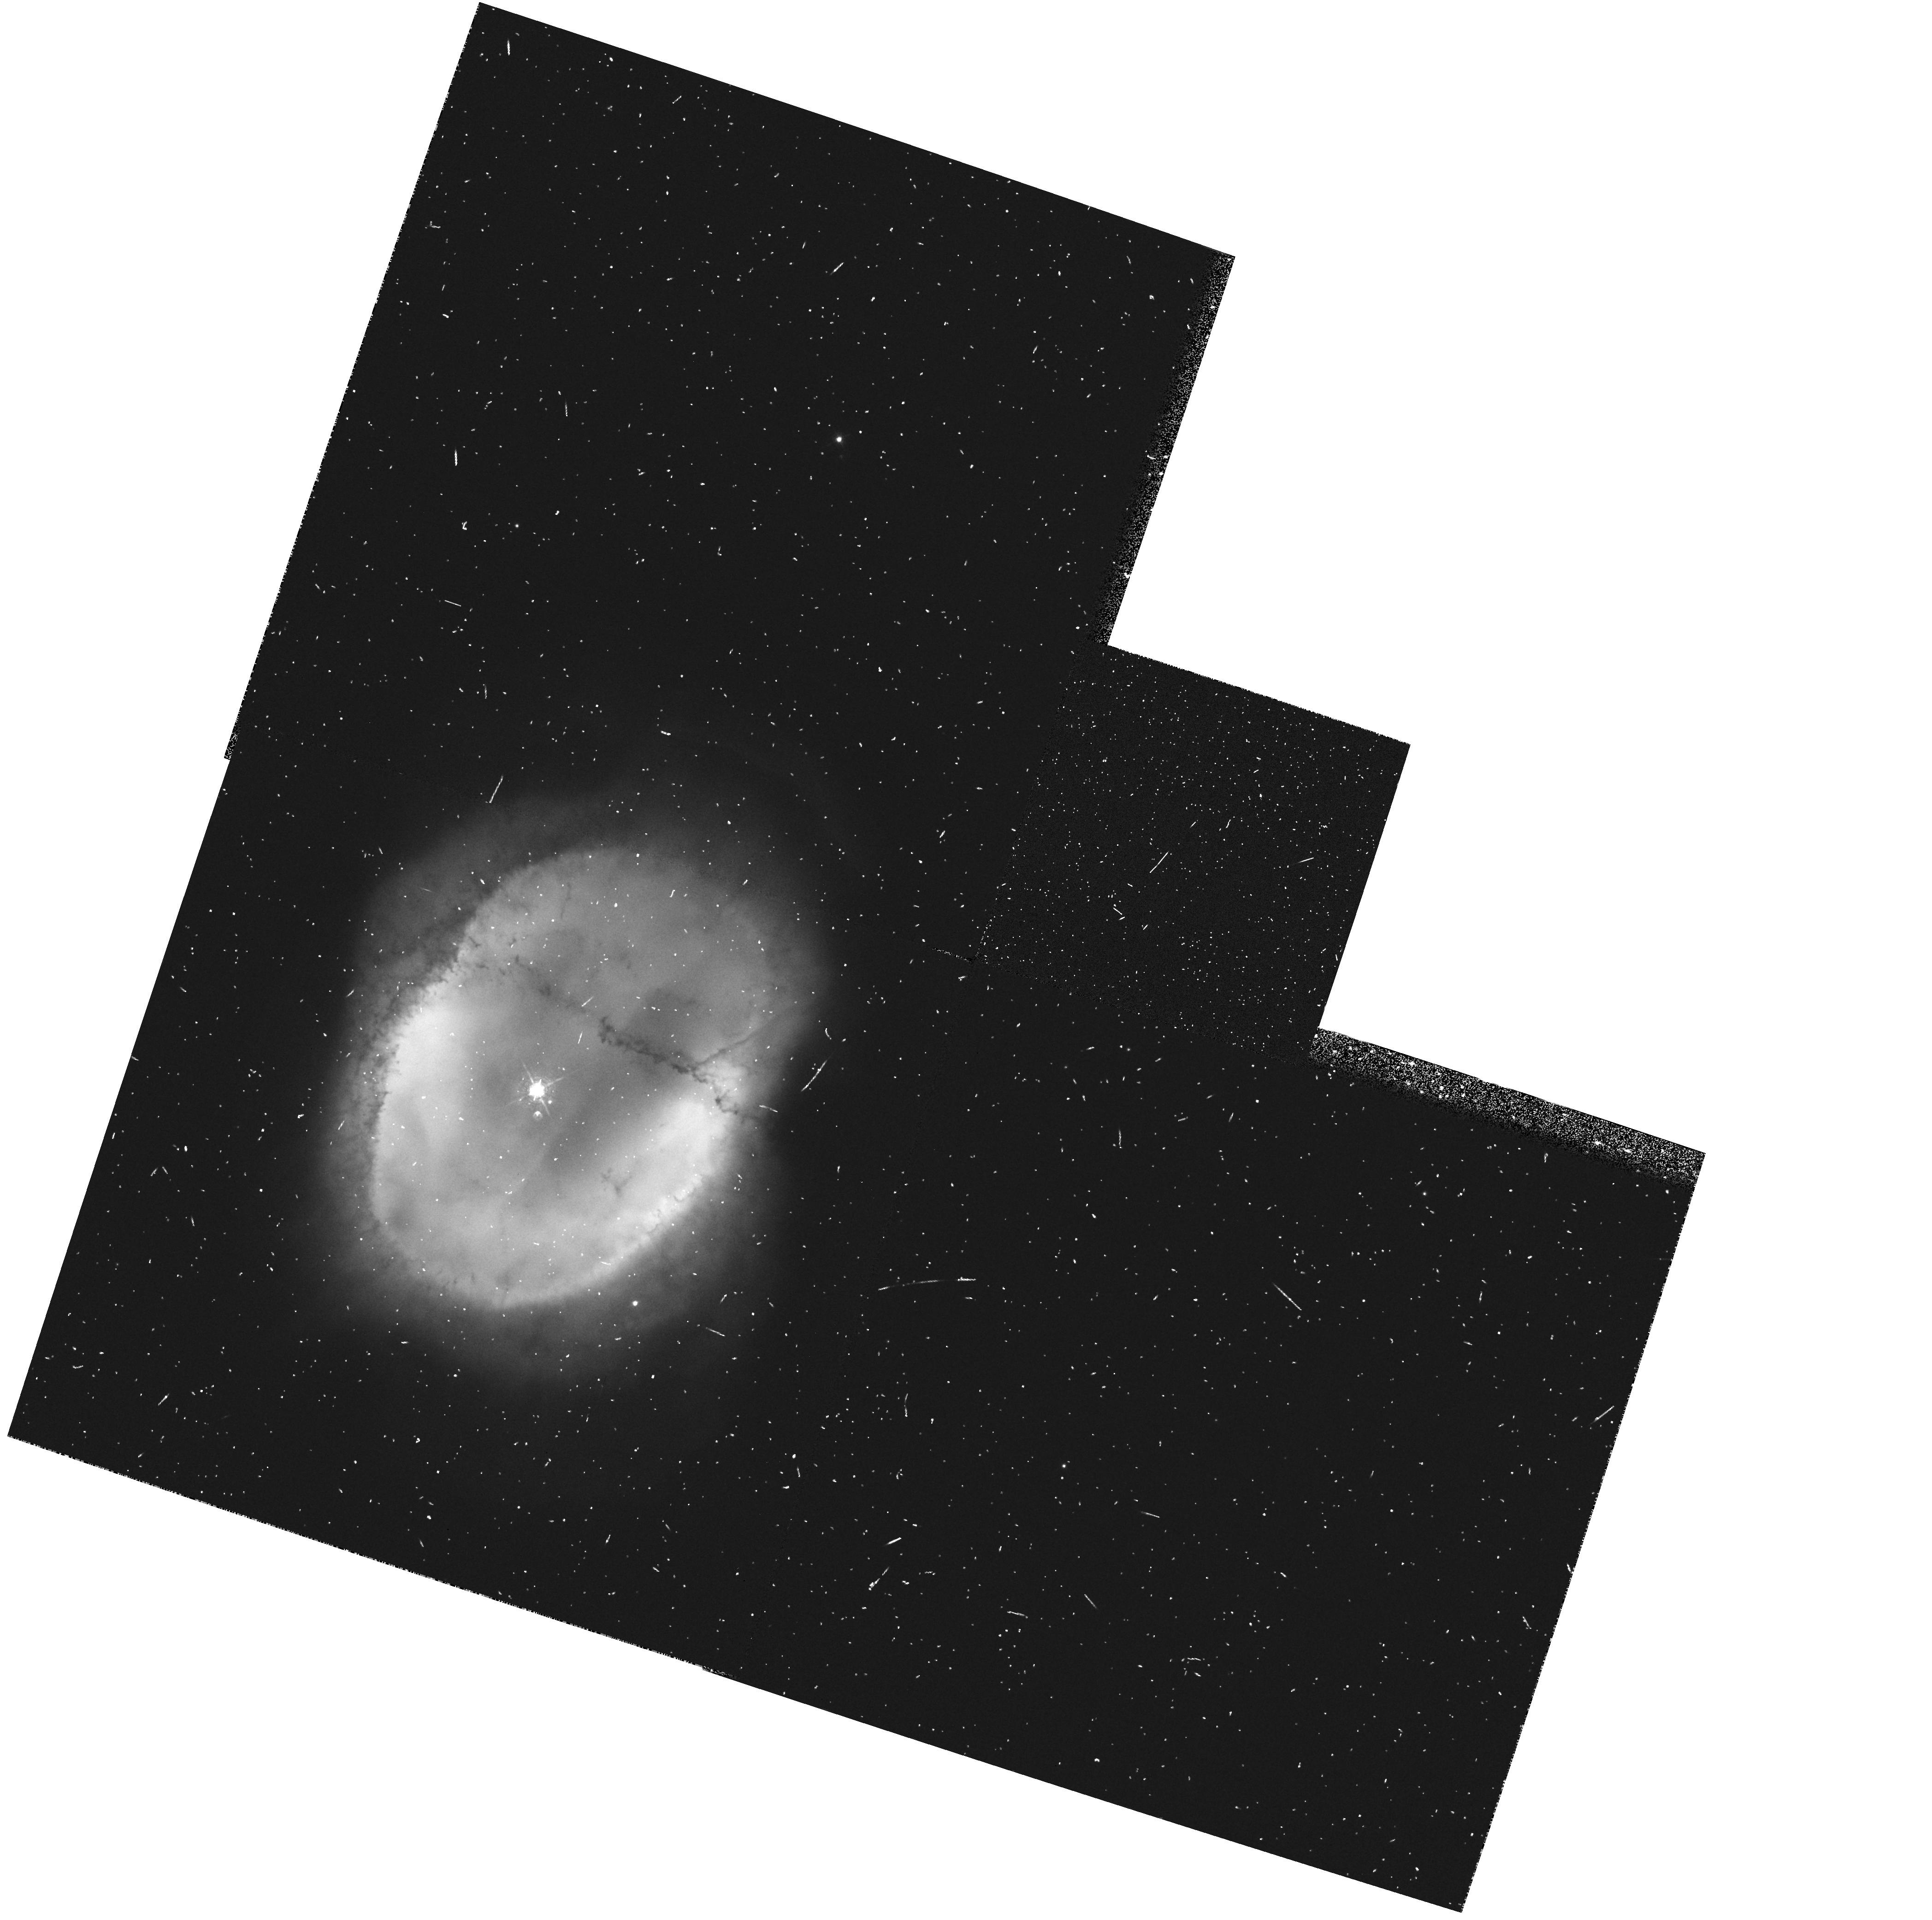
Target: NGC3132. Instrument: WFPC2/PC. Filter: F502N. Exposure: 7 min. Observation ID: hst_6221_02_wfpc2_pc_f502n_u2rc02

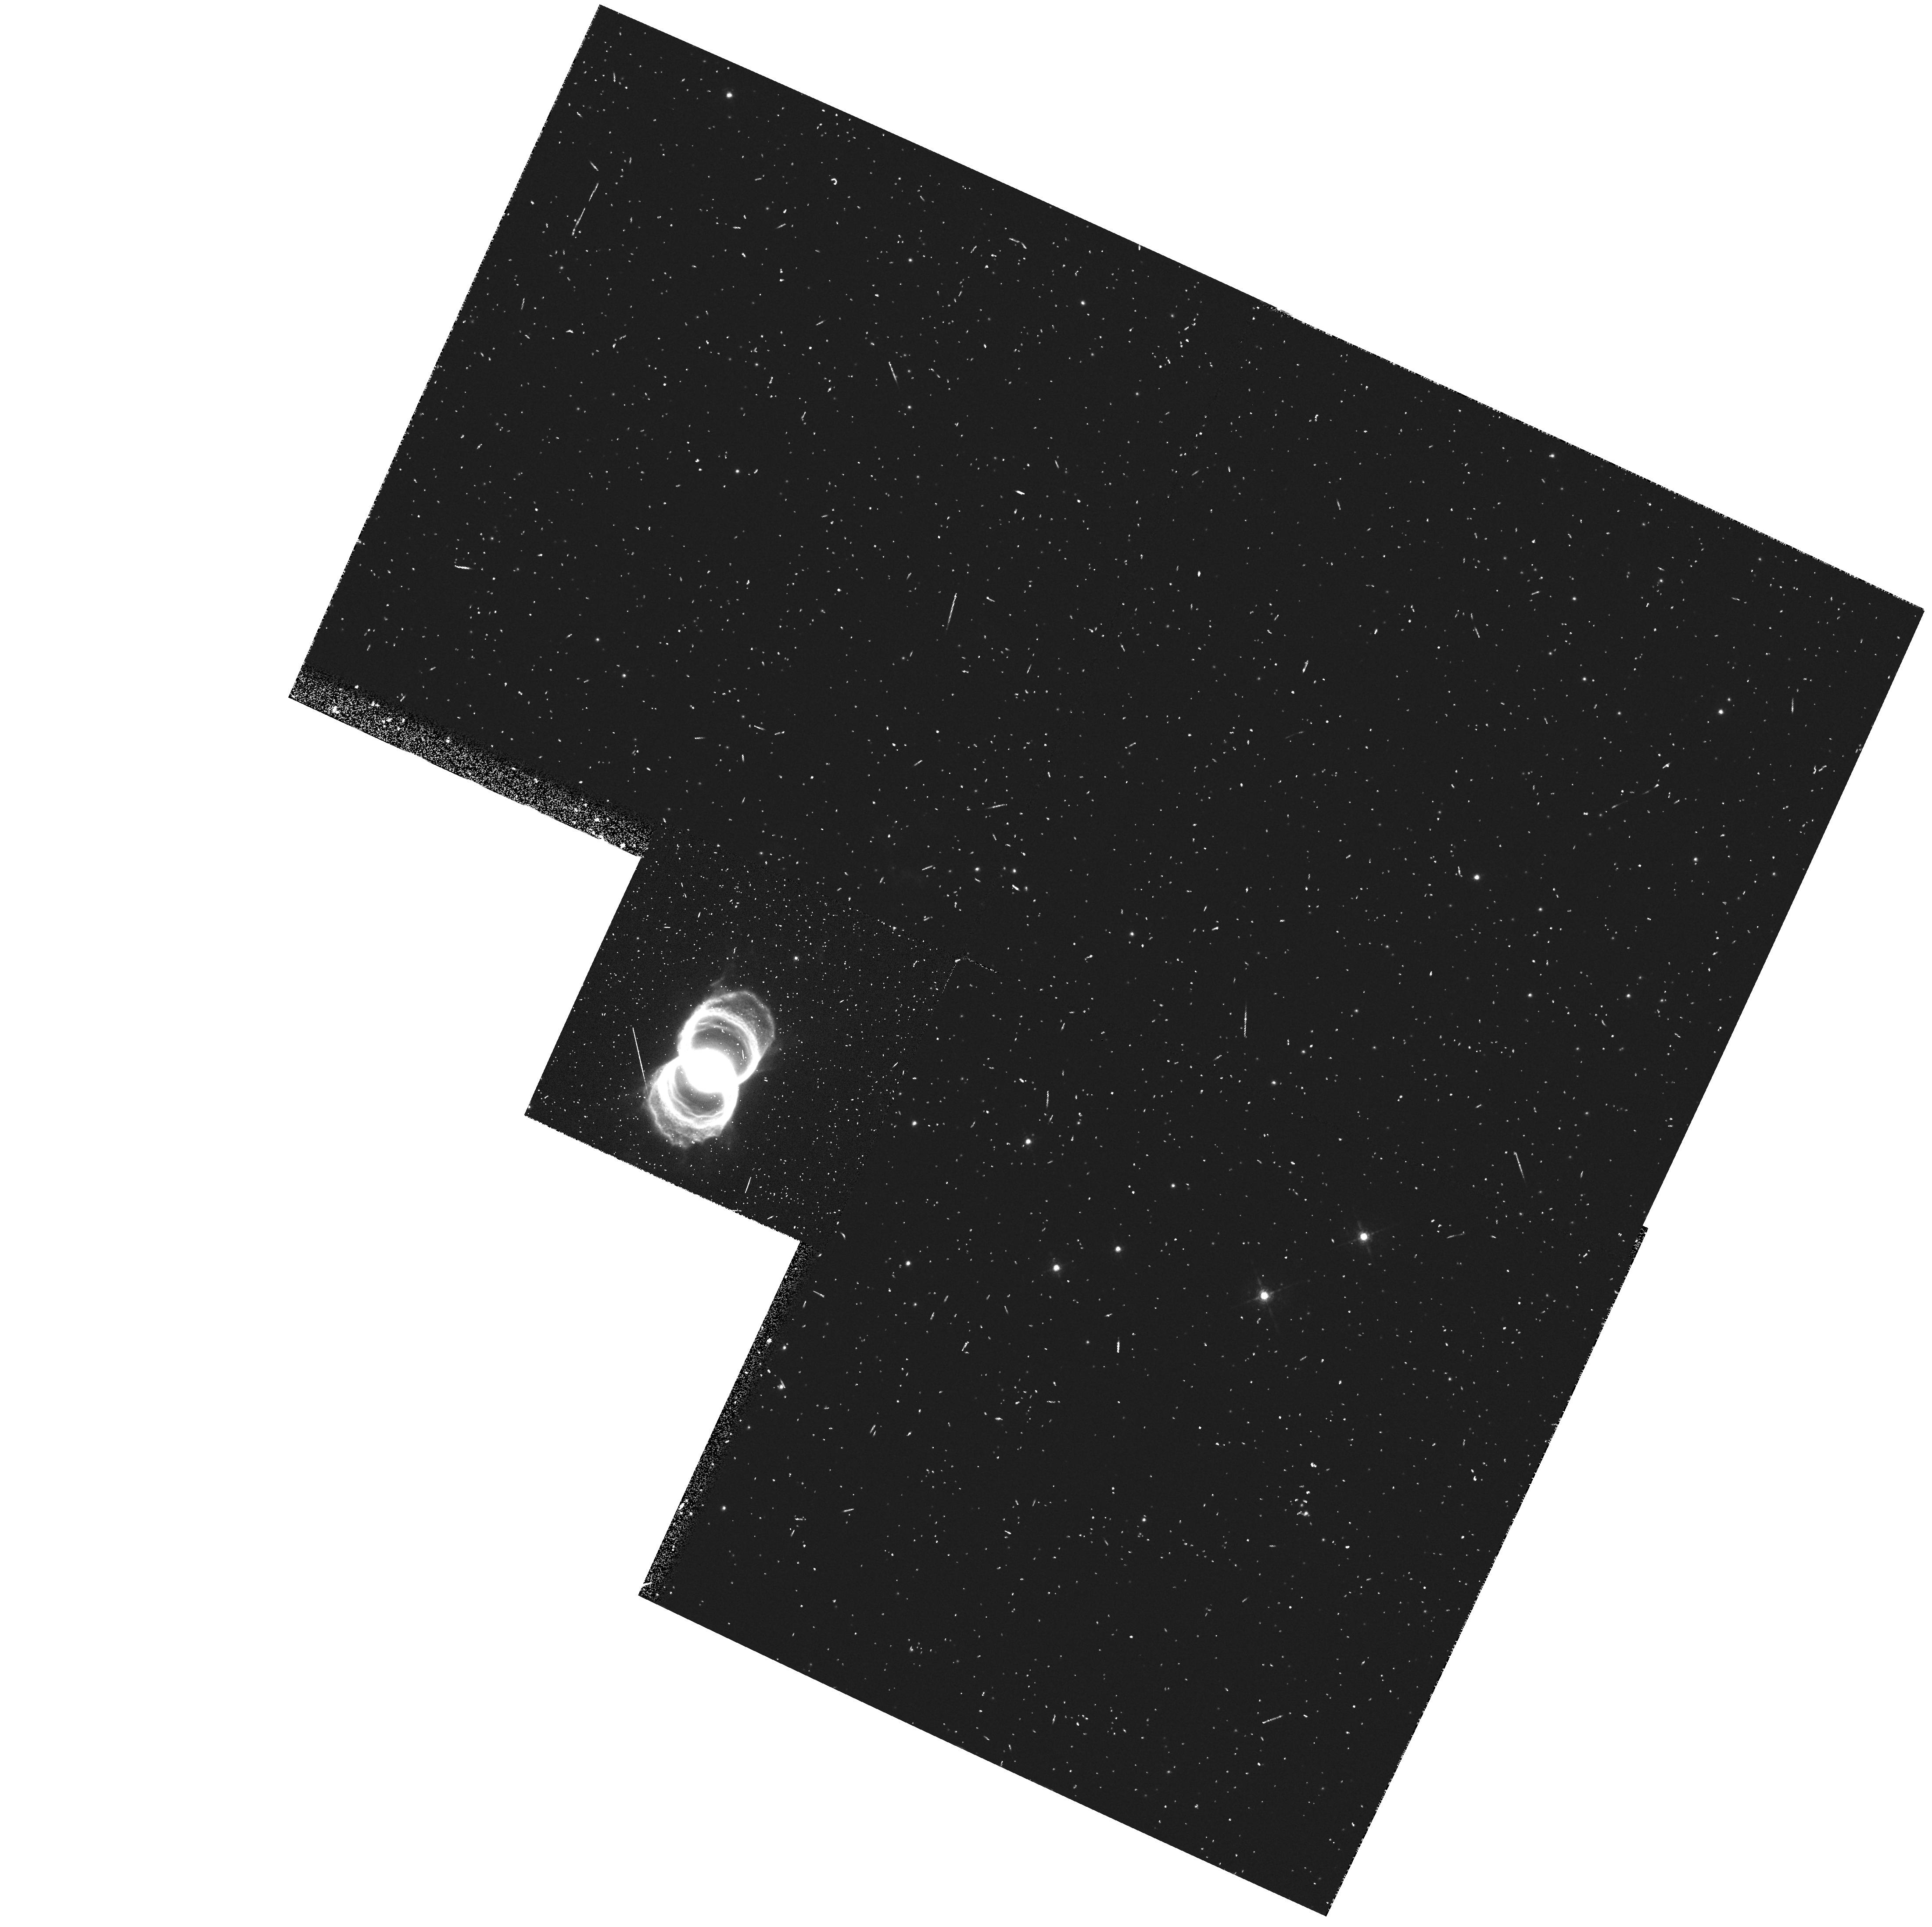
Target: MYCN18. Instrument: WFPC2/PC. Filter: F656N. Exposure: 10 min. Observation ID: hst_6221_01_wfpc2_pc_f656n_u2rc01

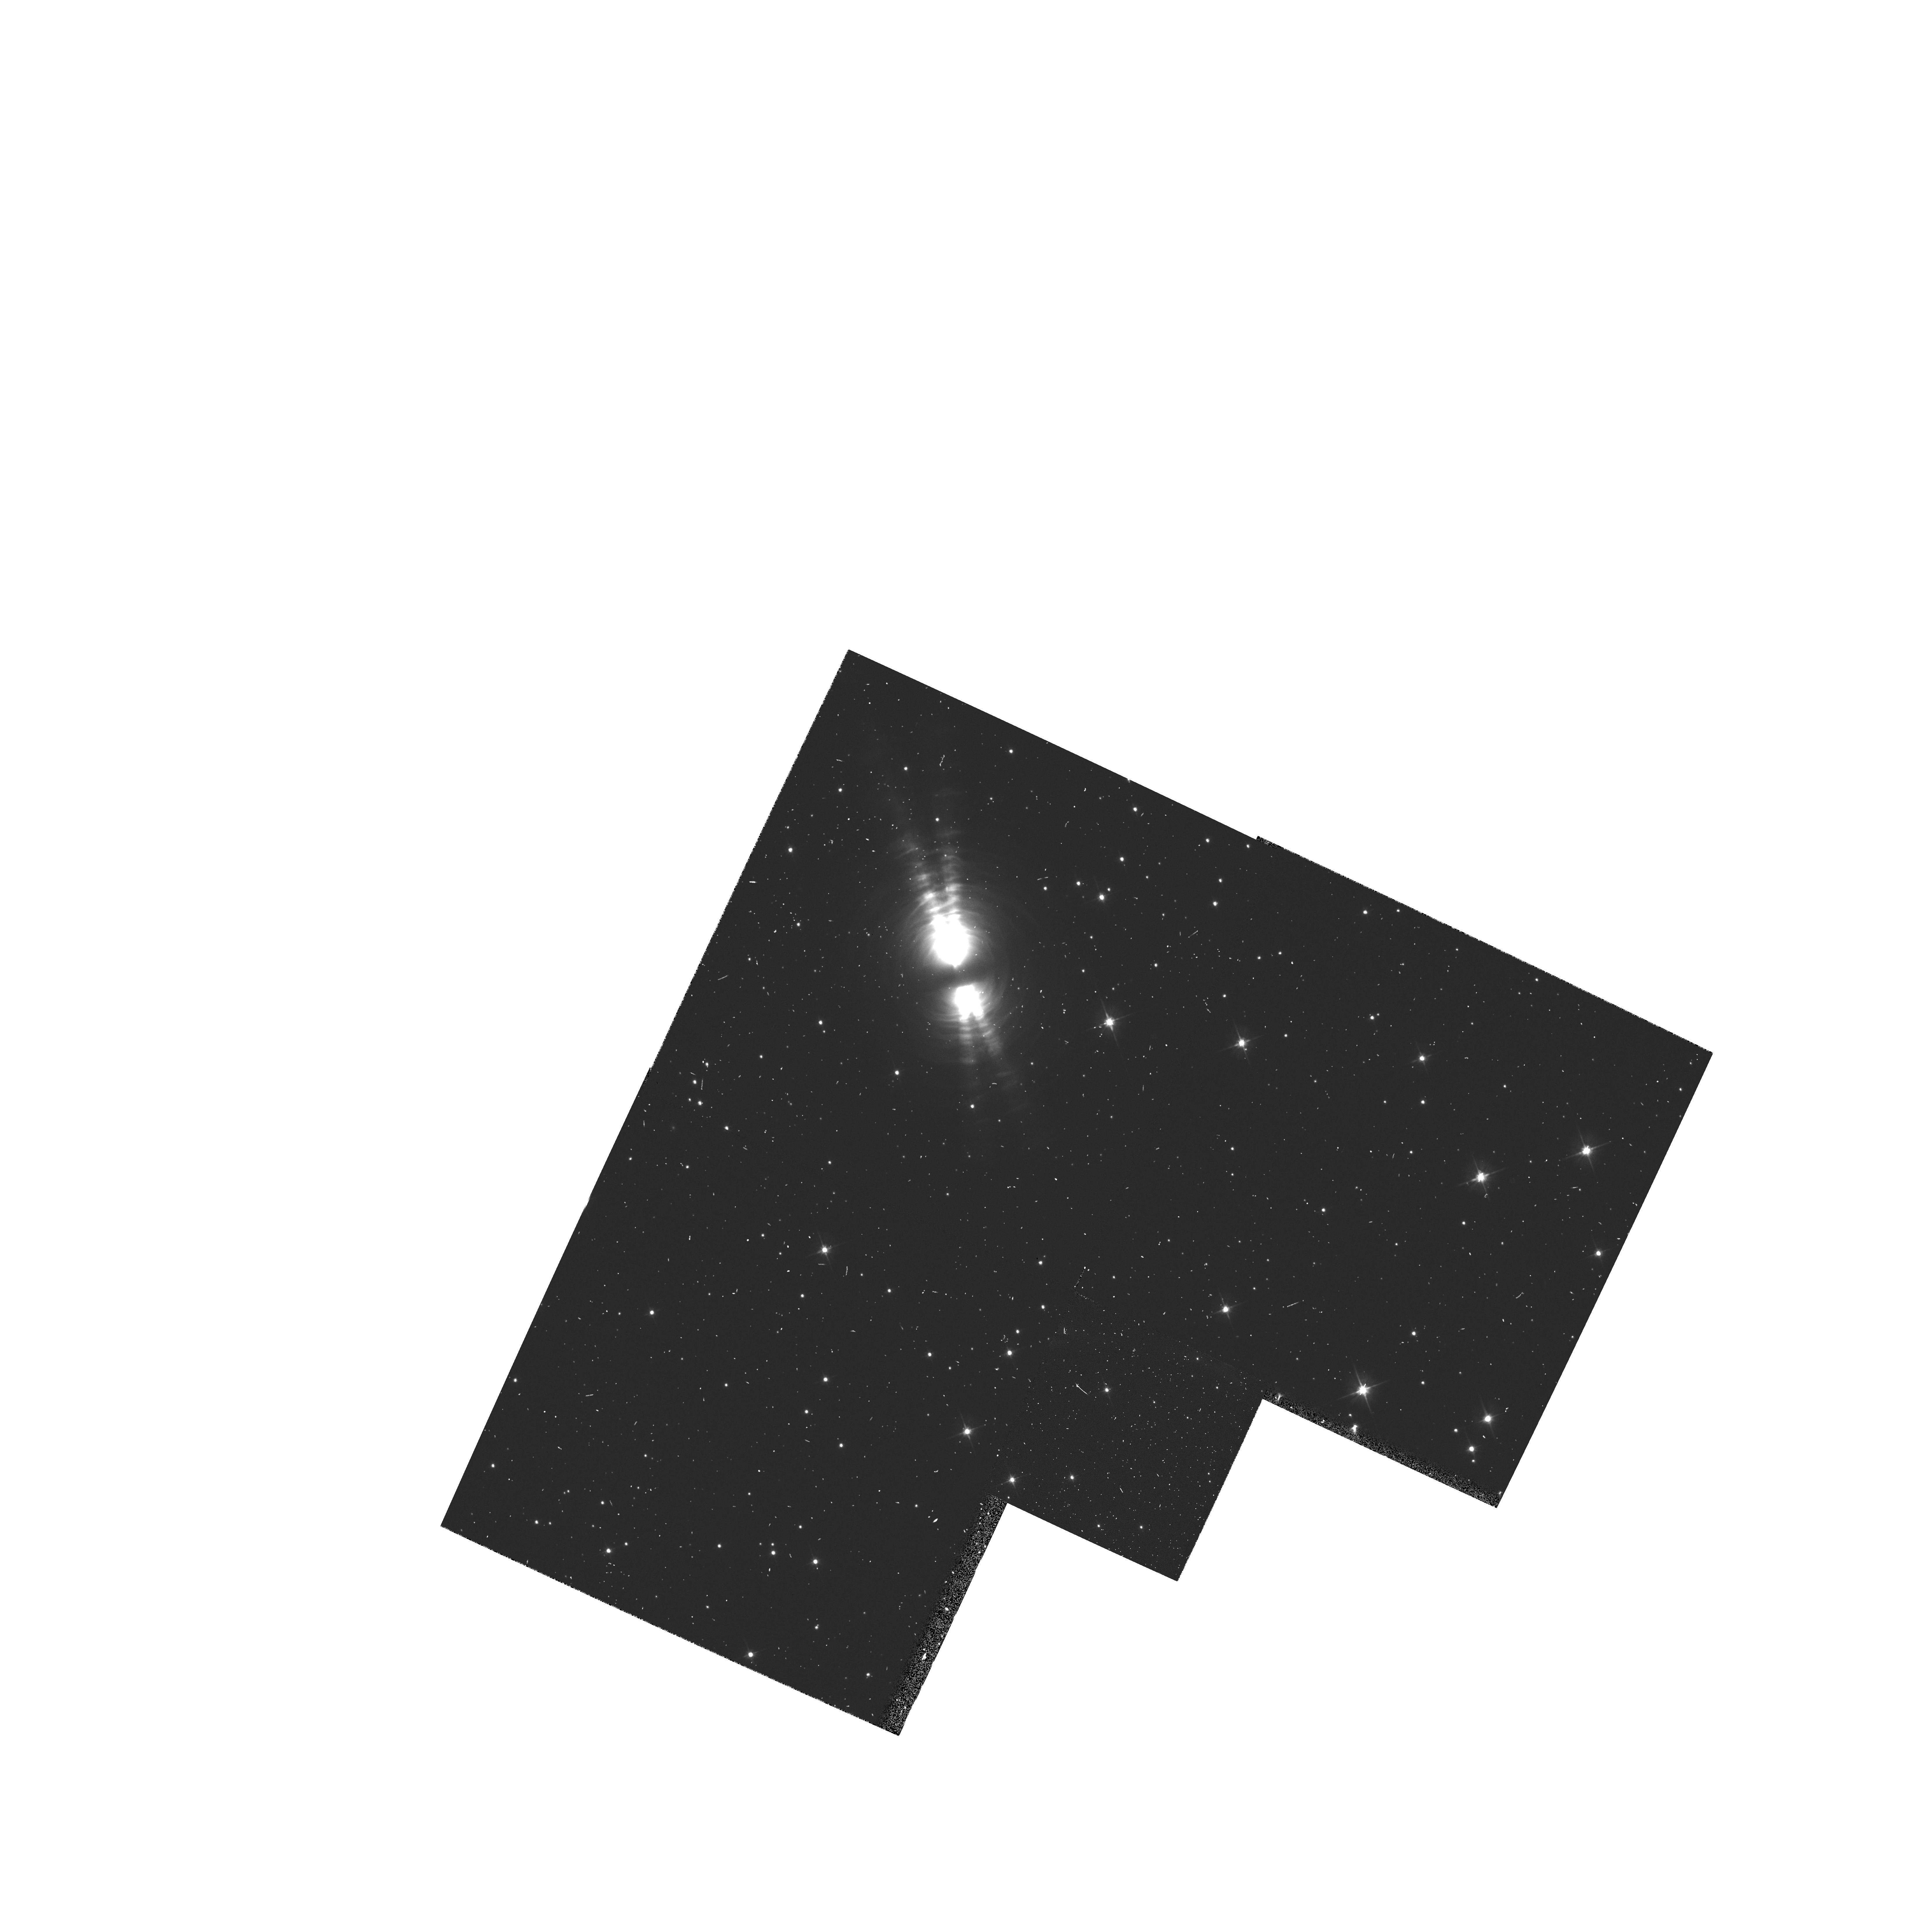
Target: CRL2688. Instrument: WFPC2/PC. Filter: F606W. Exposure: 4 min. Observation ID: hst_6221_03_wfpc2_pc_f606w_u2rc03

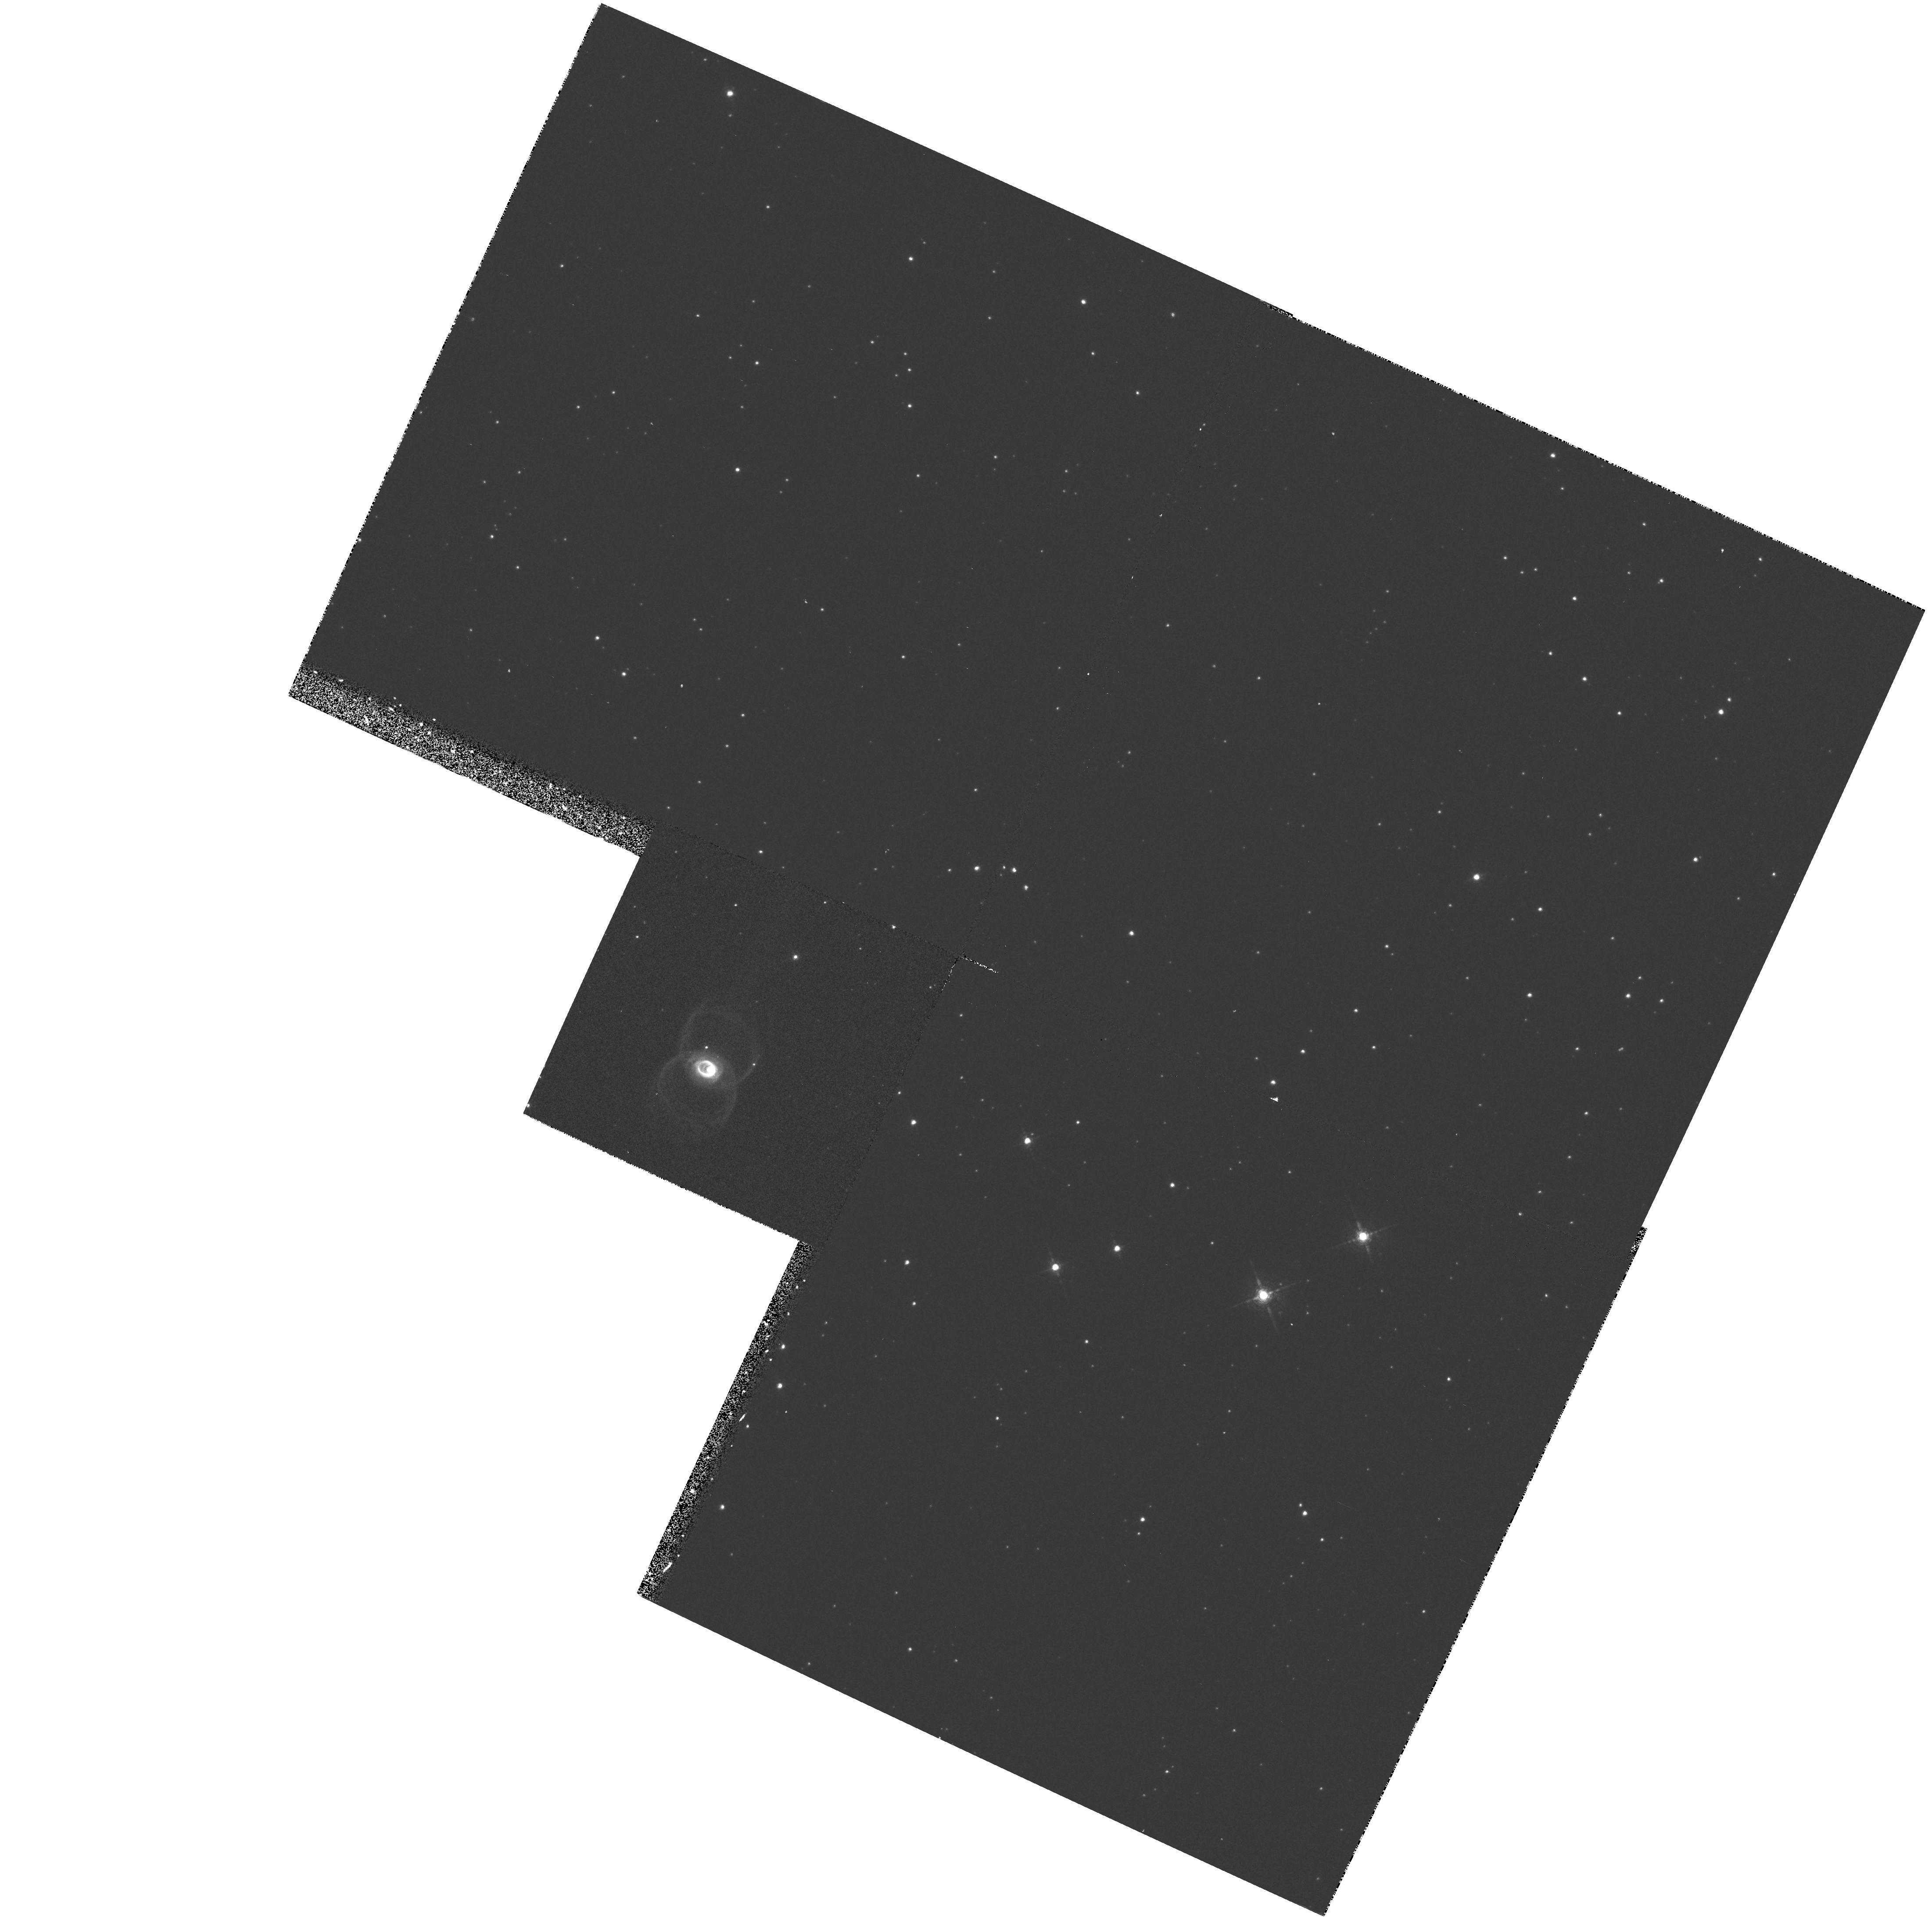
Target: MYCN18. Instrument: WFPC2/PC. Filter: F631N. Exposure: 12 min. Observation ID: hst_6221_01_wfpc2_pc_f631n_u2rc01

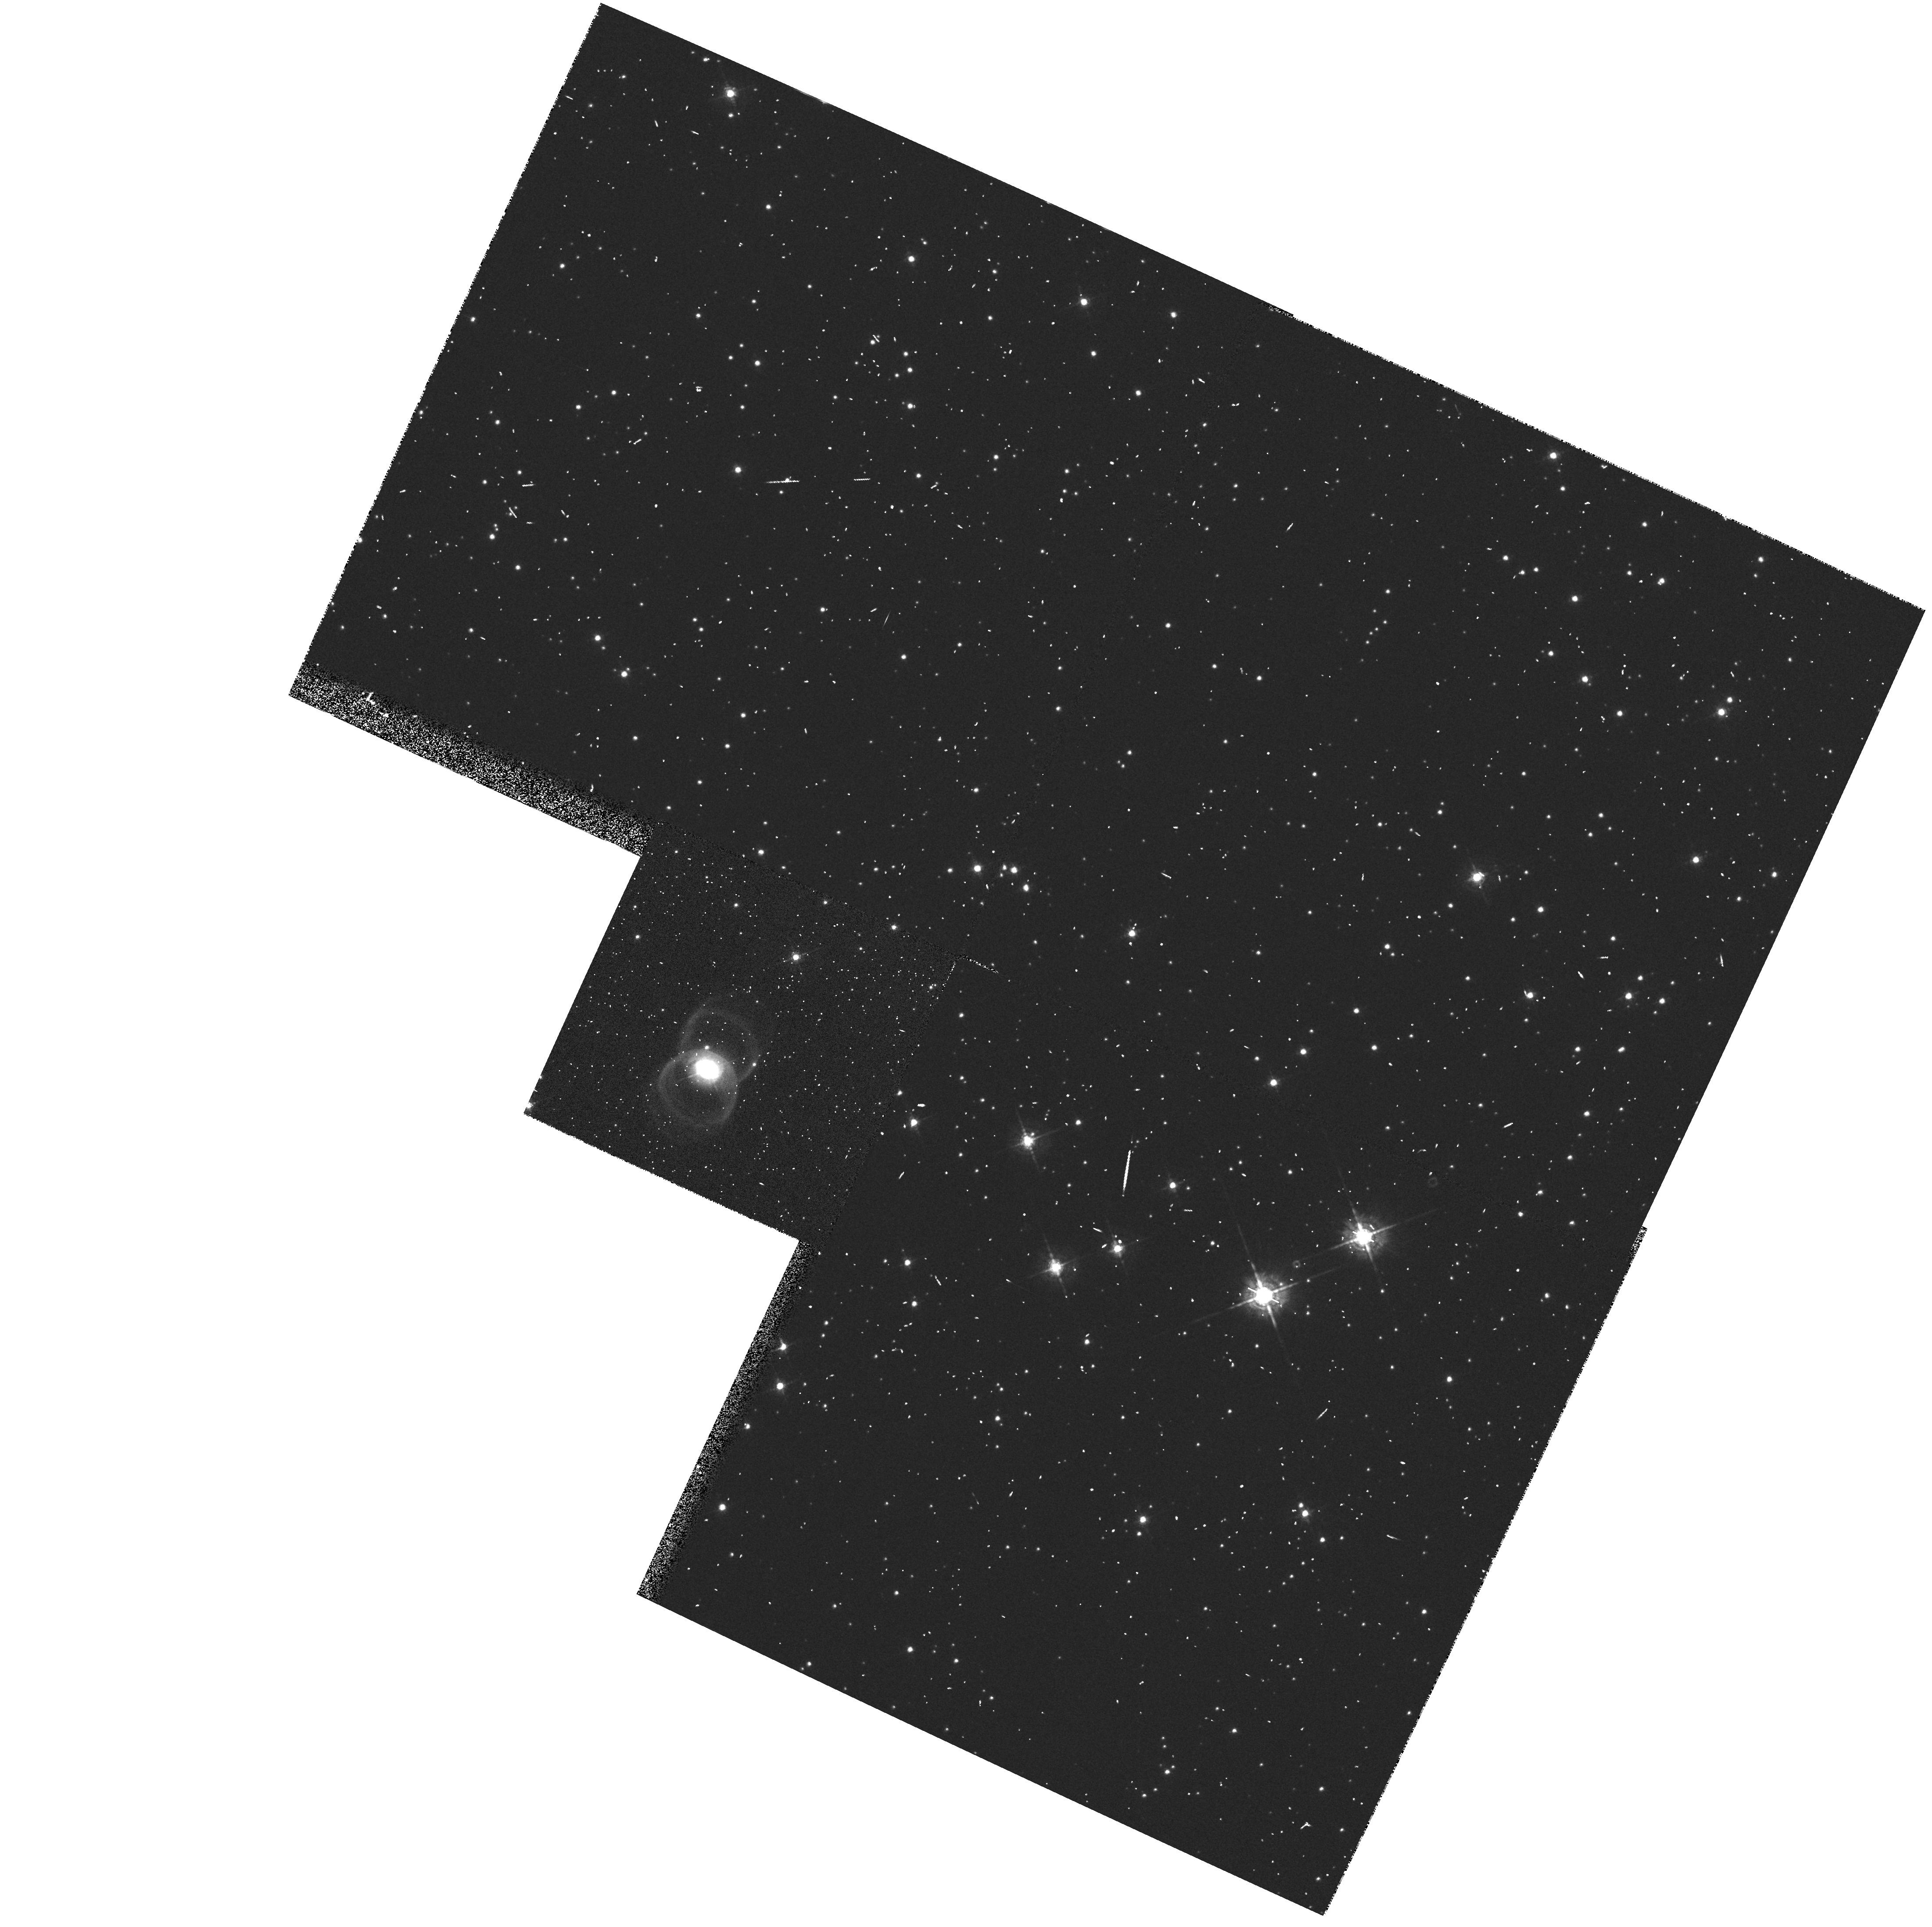
Target: MYCN18. Instrument: WFPC2/PC. Filter: F547M. Exposure: 3 min. Observation ID: hst_6221_01_wfpc2_pc_f547m_u2rc01

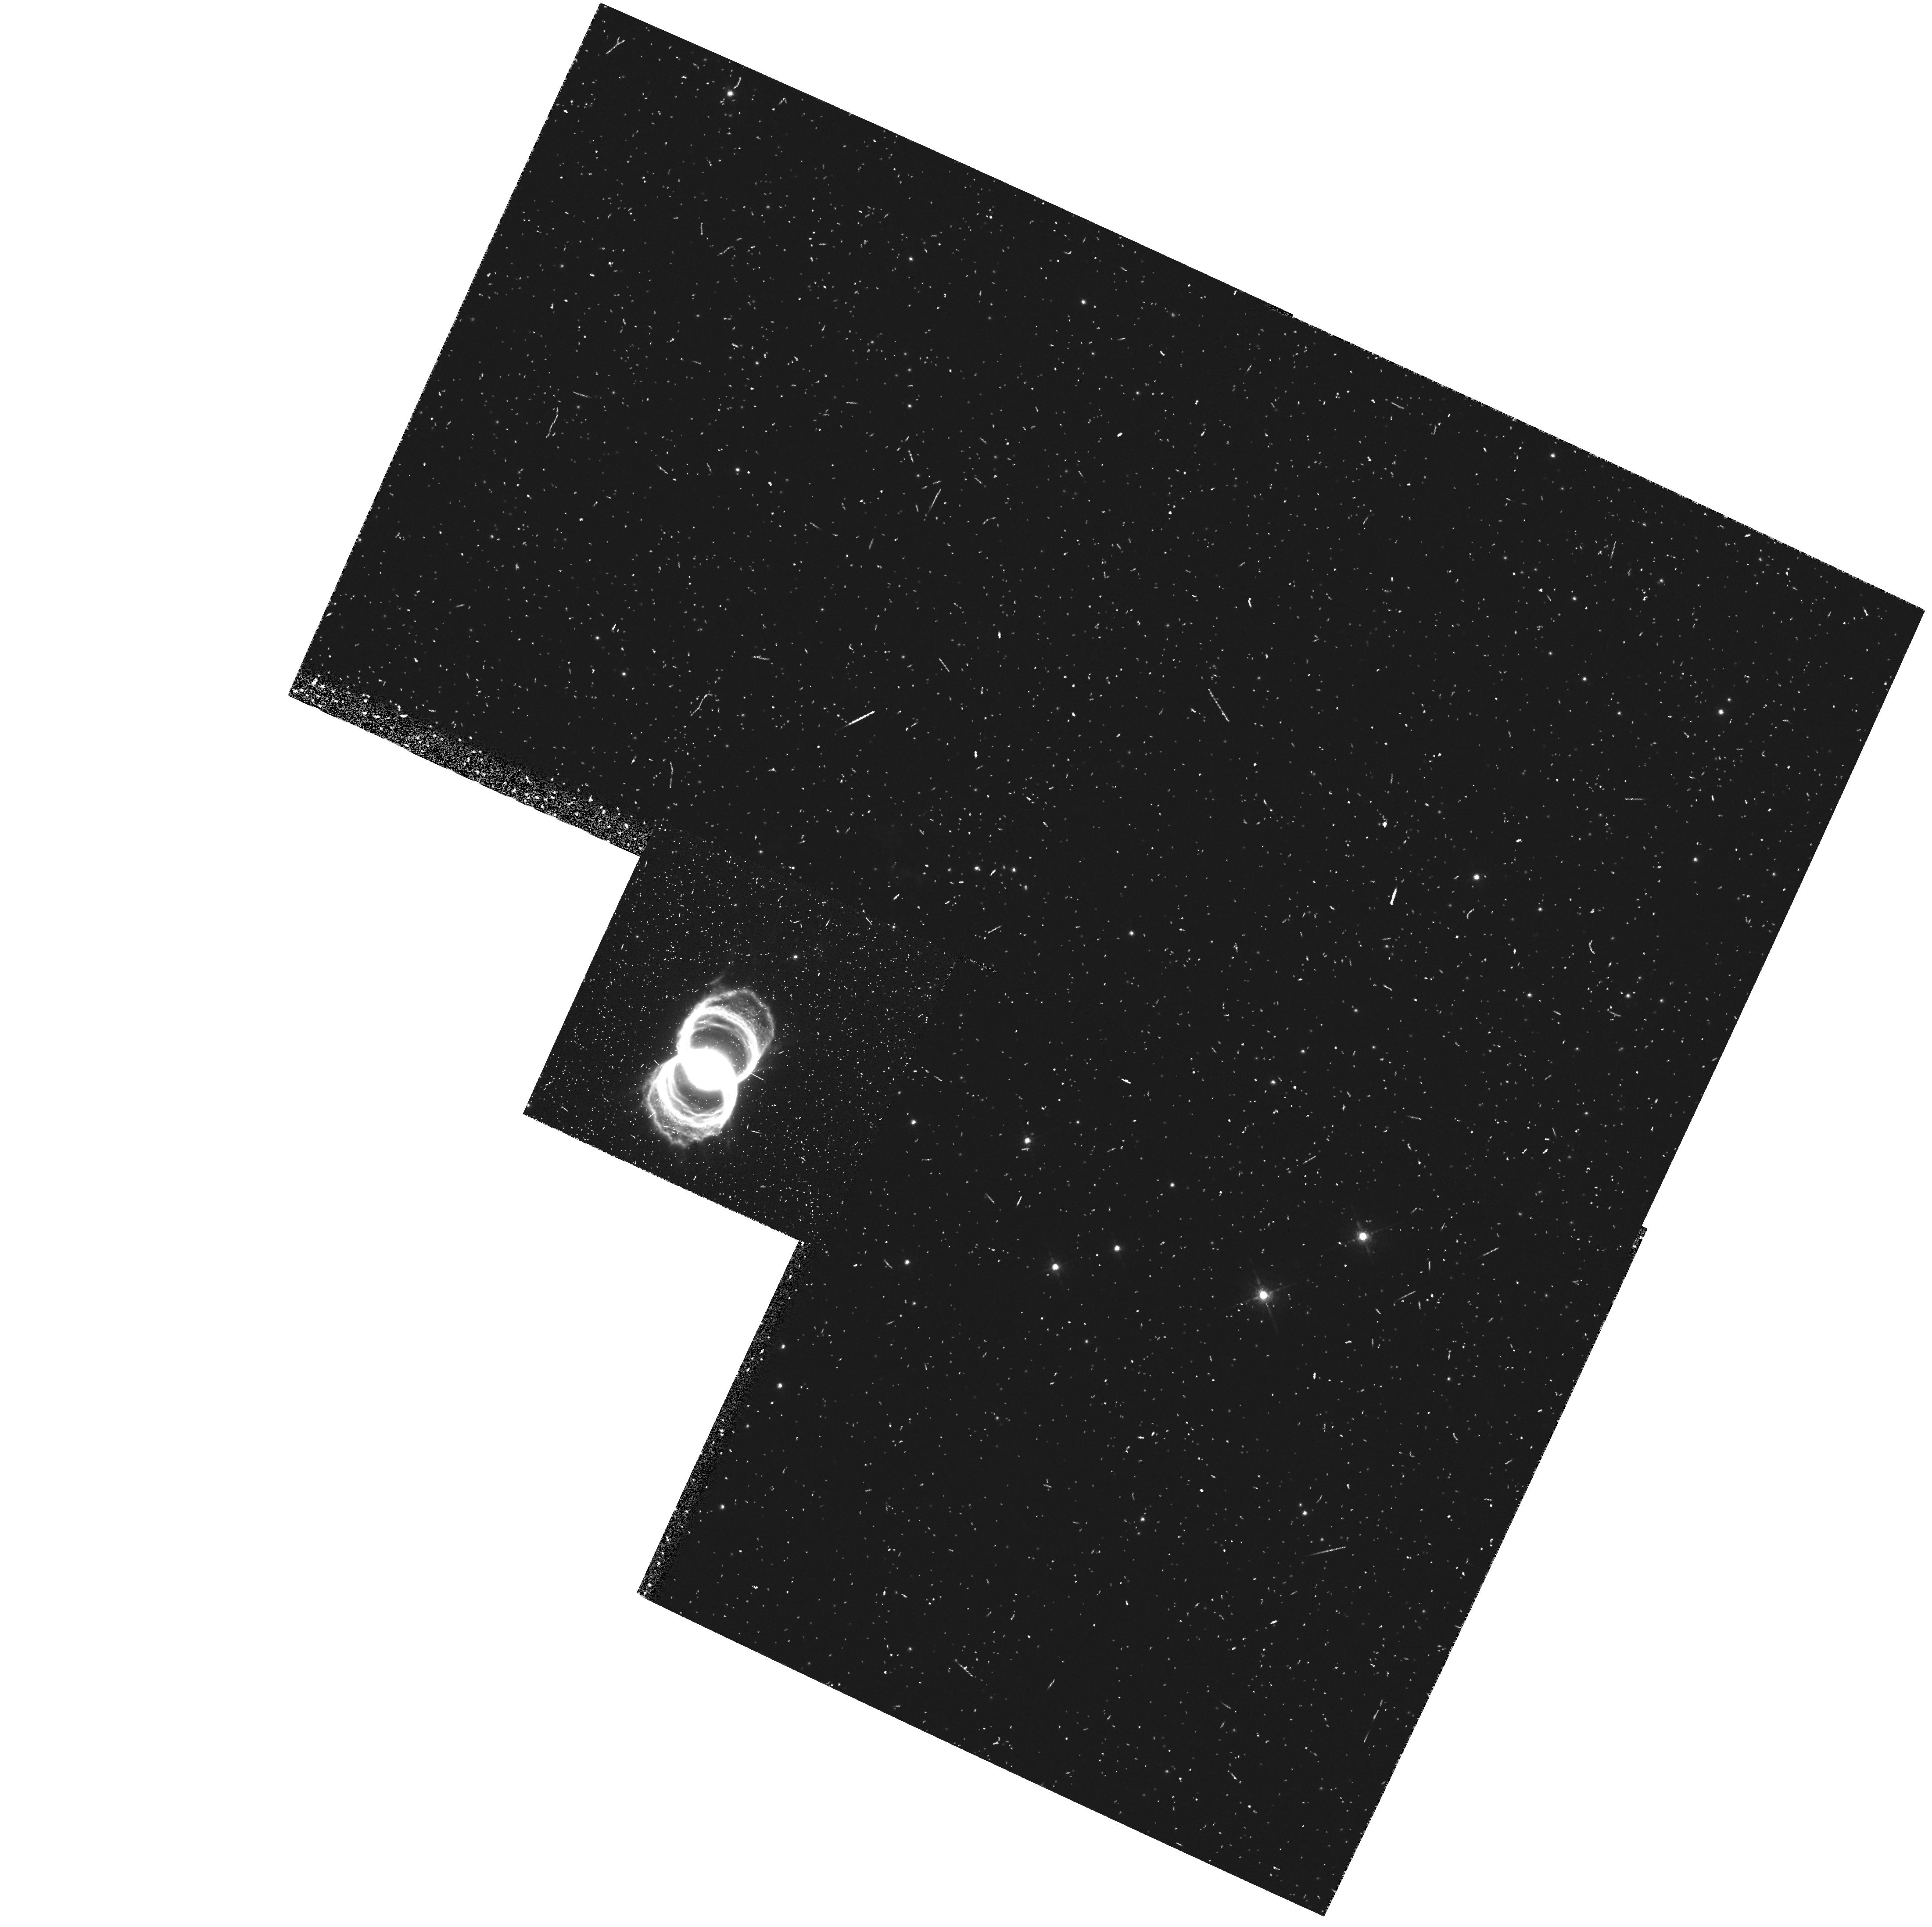
Target: MYCN18. Instrument: WFPC2/PC. Filter: F658N. Exposure: 12 min. Observation ID: hst_6221_01_wfpc2_pc_f658n_u2rc01

SMALL SCALE STRUCTURE IN AXISYMMETRIC PLANETARY & PROTOPLANETARY NEBULAE (PI: Trauger, John)

We propose to image 3 post-AGB objects, including two planetary nebulae (PNe) and one proto-planetary nebula, using WFPC-2. Planetary nebulae show a dazzling variety of structures not apparent in the circumstellar envelopes of the AGB stars from which they evolve. It is believed that the physical phenomena which shape the PNe occur early in their formation history, involving the hydrodynamic interaction of one or more fast winds with the slower AGB mass-outflow. Clumping of the nebular gas is expected theoretically to strongly affect the nature of the hydrodynamic interaction, and one or two of the closest PNe show the presence of such neutral clumps. The axisymmetric morphology, found in 50% (or more) of all PNe, is believed to be due to the presence of an equatorial density enhancement in the slow AGB outflow. The presence of point-symmetric structure (about the central star) on both small and large-scales in many PNe strongly suggests the presence of collimated jet-like outflows which can provide the imprint of such structures in the circumstellar envelopes of the progenitors. The seeing-limited resolution of ground-based observations broadens and merges together intrinsically sharp structures such as rings, jets, knots, neutral clumps, and shells making it extremely difficult to understand the detailed morphology of these nebulae. Without such an understanding, it is not possible to make definitive tests of theoretical models for the formation of planetary nebulae from AGB stars. A telling example is provided by the triple-ring nebula around SN1987A, where our WFPC-2 images ruled out the possibility that the rings are simply limb-brightened bubbles. The high-angular resolution provided by WFPC-2 on the HST will allow us for the first time to obtain nebular images of sufficient resolution which can be used to find and resolve sharp and compact structures. All 3 objects selected, NGC3132, MYCn-18 and CRL2688 show a variety of such structures in ground-based images. NGC3132, a bright elliptical PN, shows the presence of a fainter filamentary nebula surrounding the main nebula, as well as an unresolved band which appears either in emission or in absorption in narrow-line filters, depending on the filter. MyCn-18 is a triple-ring planetary nebula whose structure is remarkably similar to that seen in SN1987A. CRL2688 is a bipolar proto-planetary nebula, which shows an edge-on flaring disk obscuring the central star, and periodically-spaced dark circular rings projected against the bright nebulosity, seen in light scattered by dust. The WFPC-2 images will allow us to study the above-mentioned features with sufficient angular detail for each nebula so that we determine their true nature and origin. We also hope to discover new features (e.g. jets, neutral clumps in absorption) which we cannot see in ground-based images because of considerations.